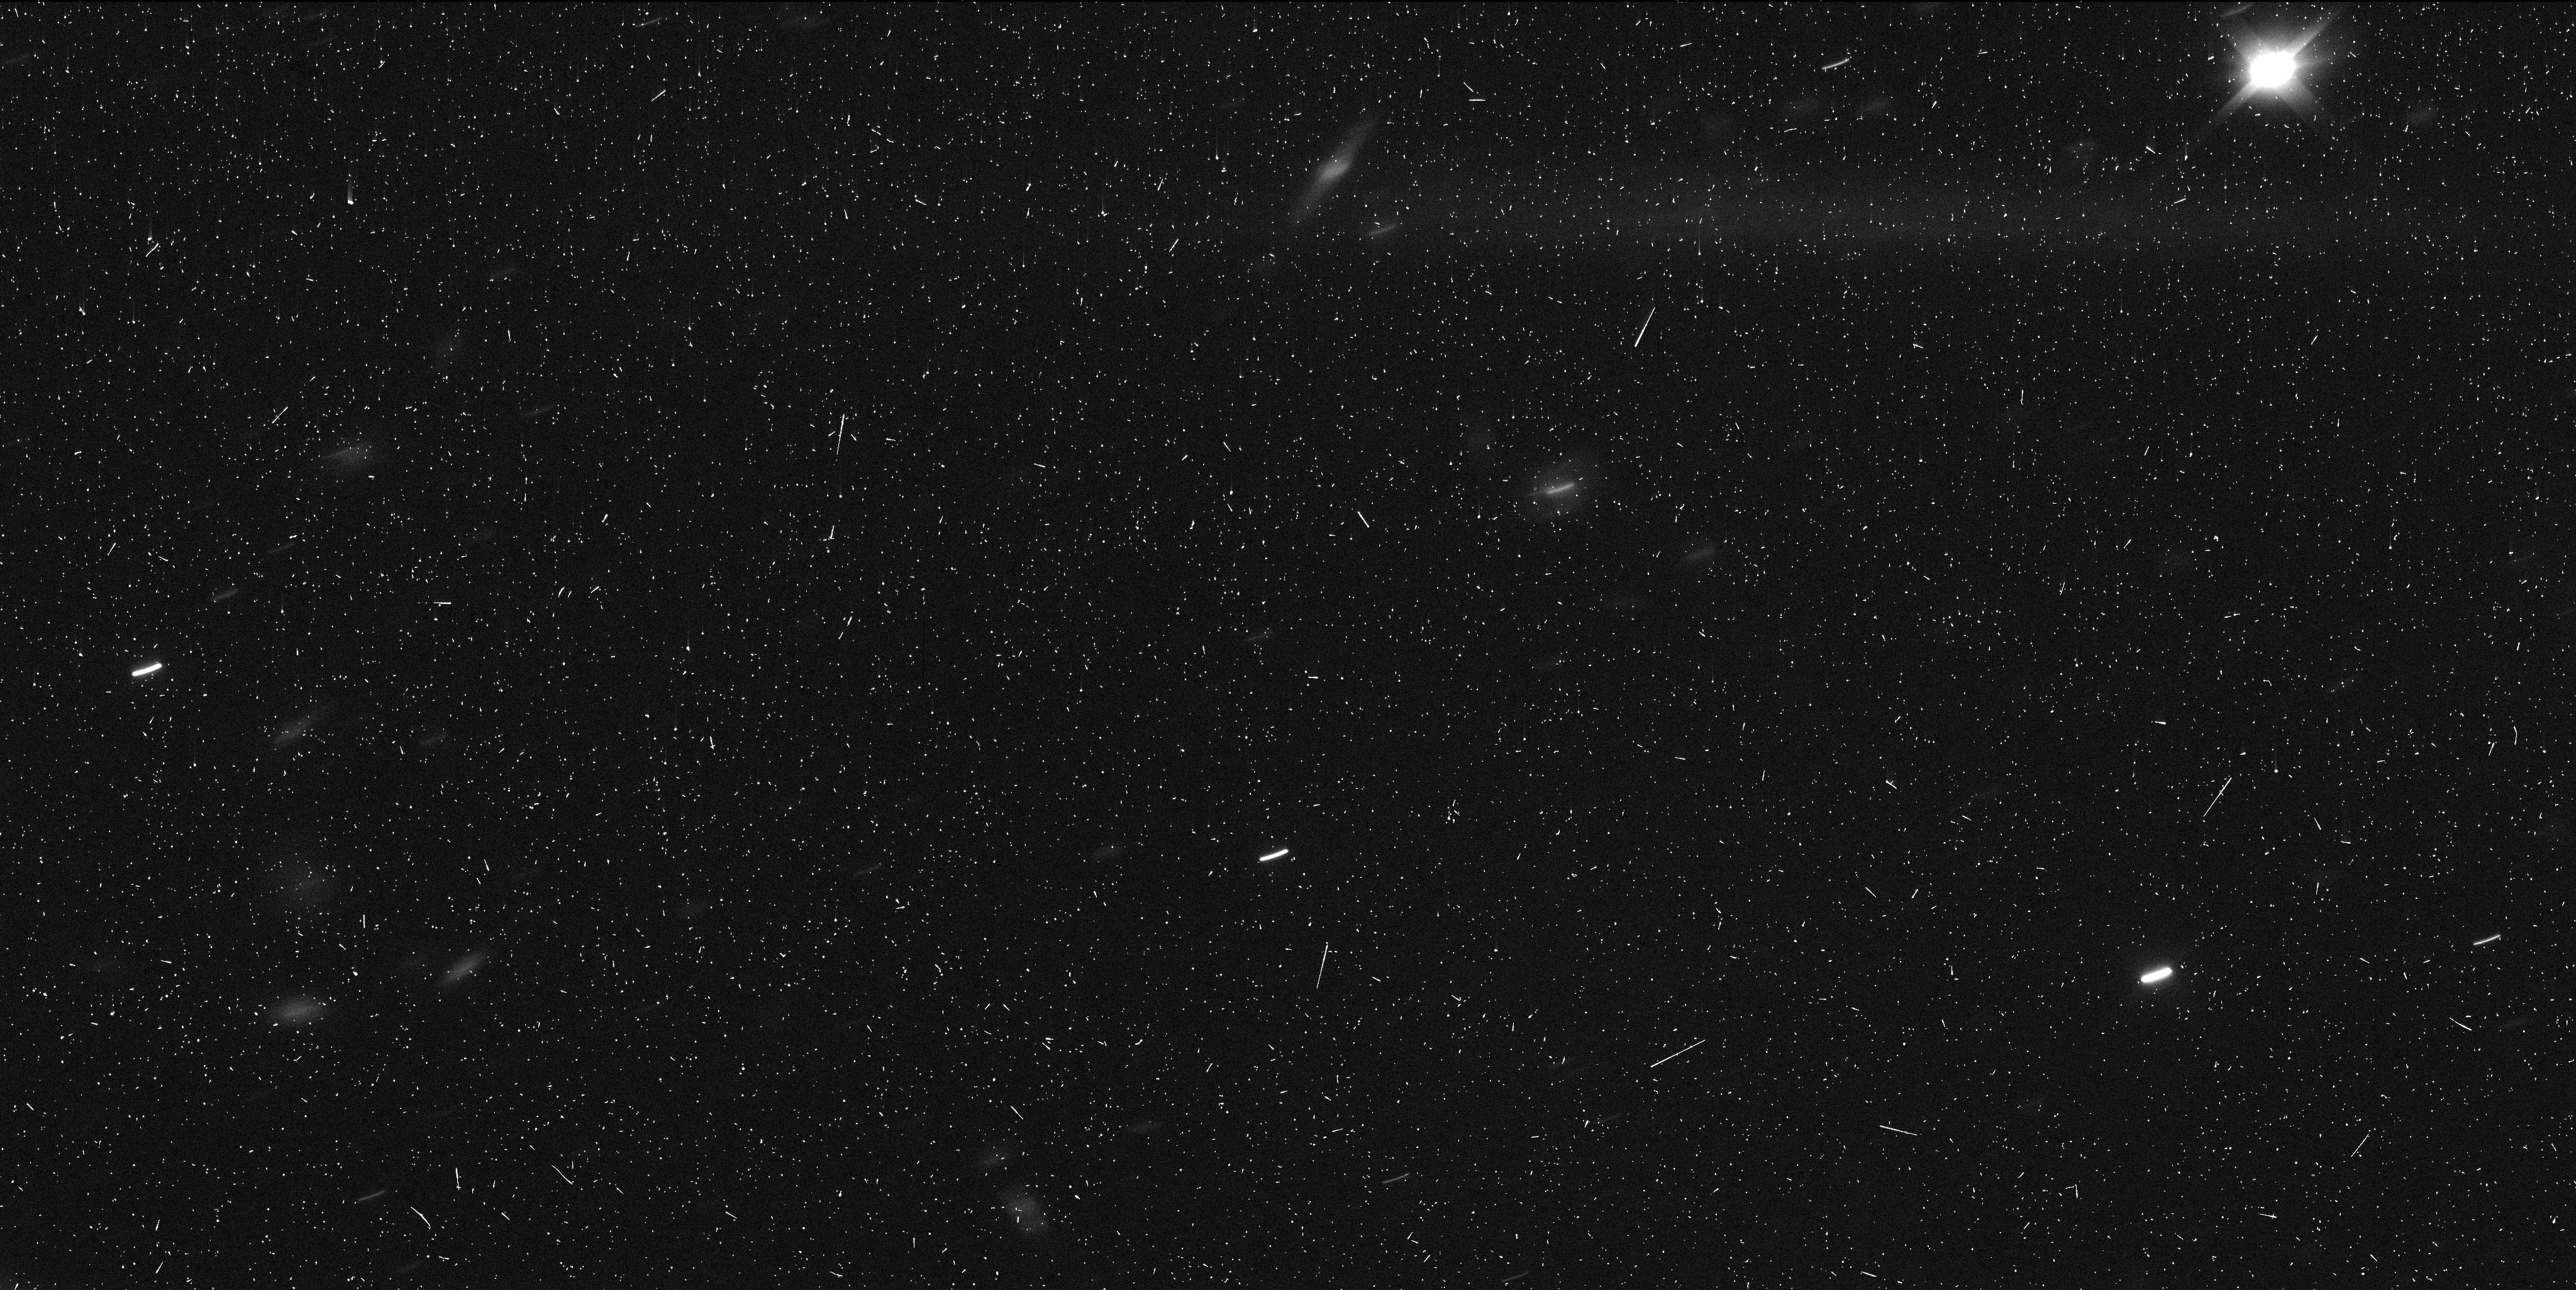
Target: OUMUAMUA. Instrument: WFC3/UVIS. Filter: F350LP. Exposure: 6 min. Observation ID: idrk06l3q

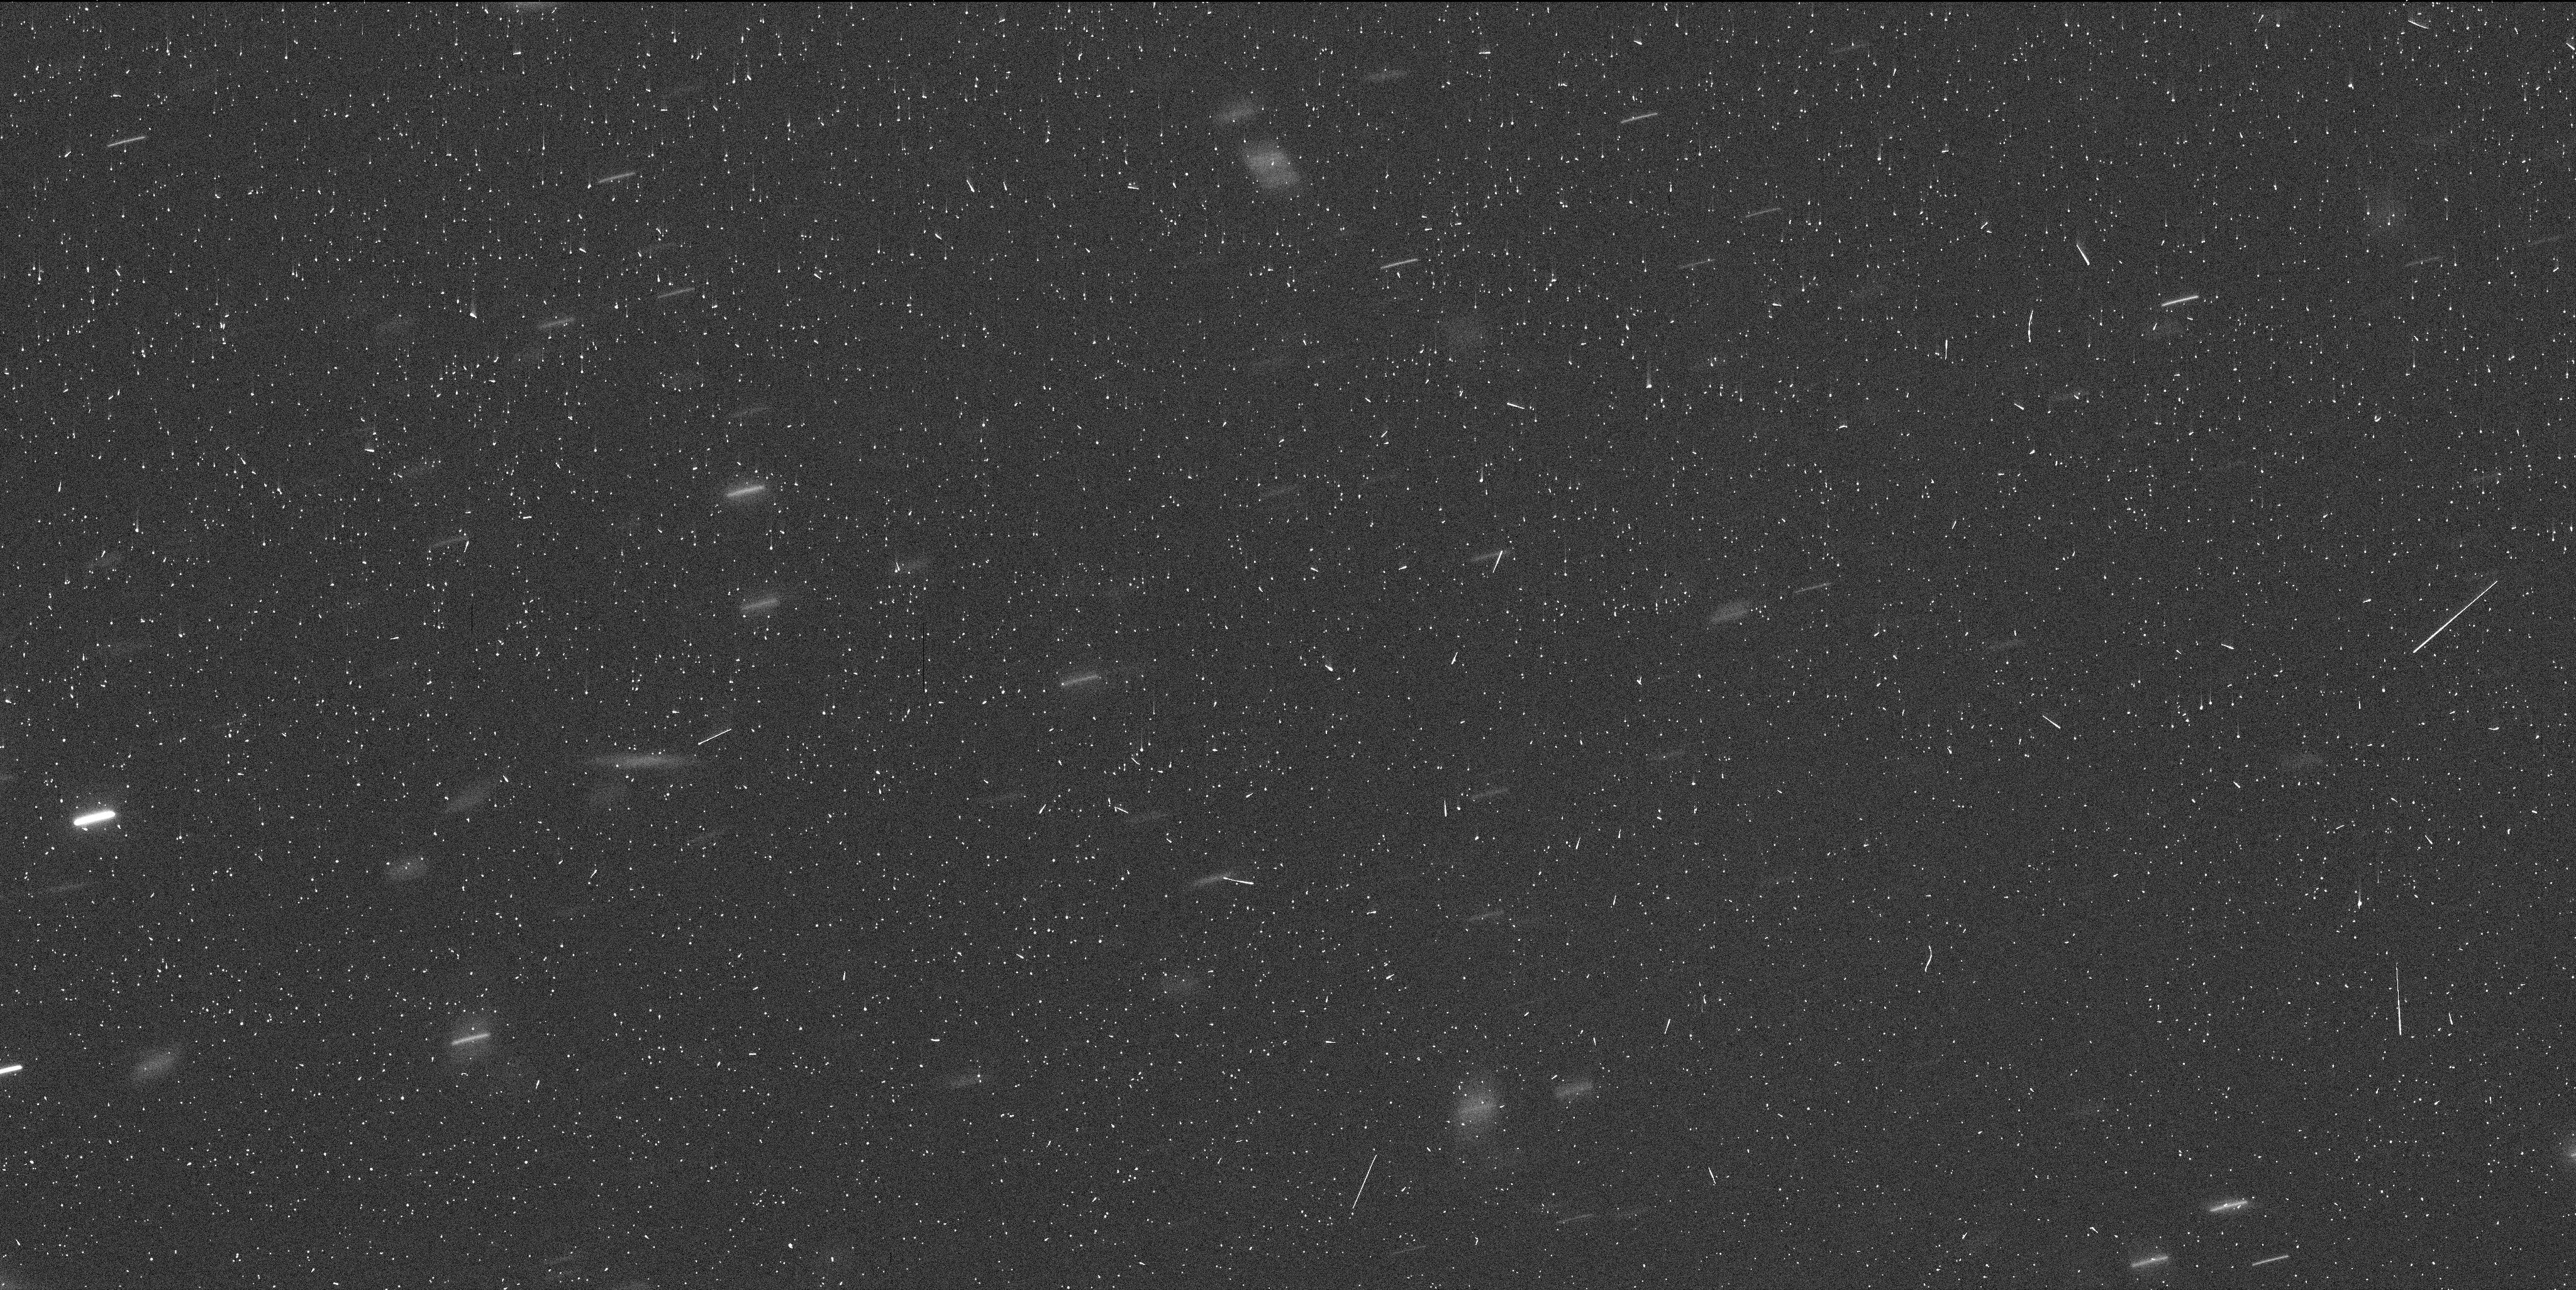
Target: OUMUAMUA. Instrument: WFC3/UVIS. Filter: F350LP. Exposure: 6 min. Observation ID: idrk07laq

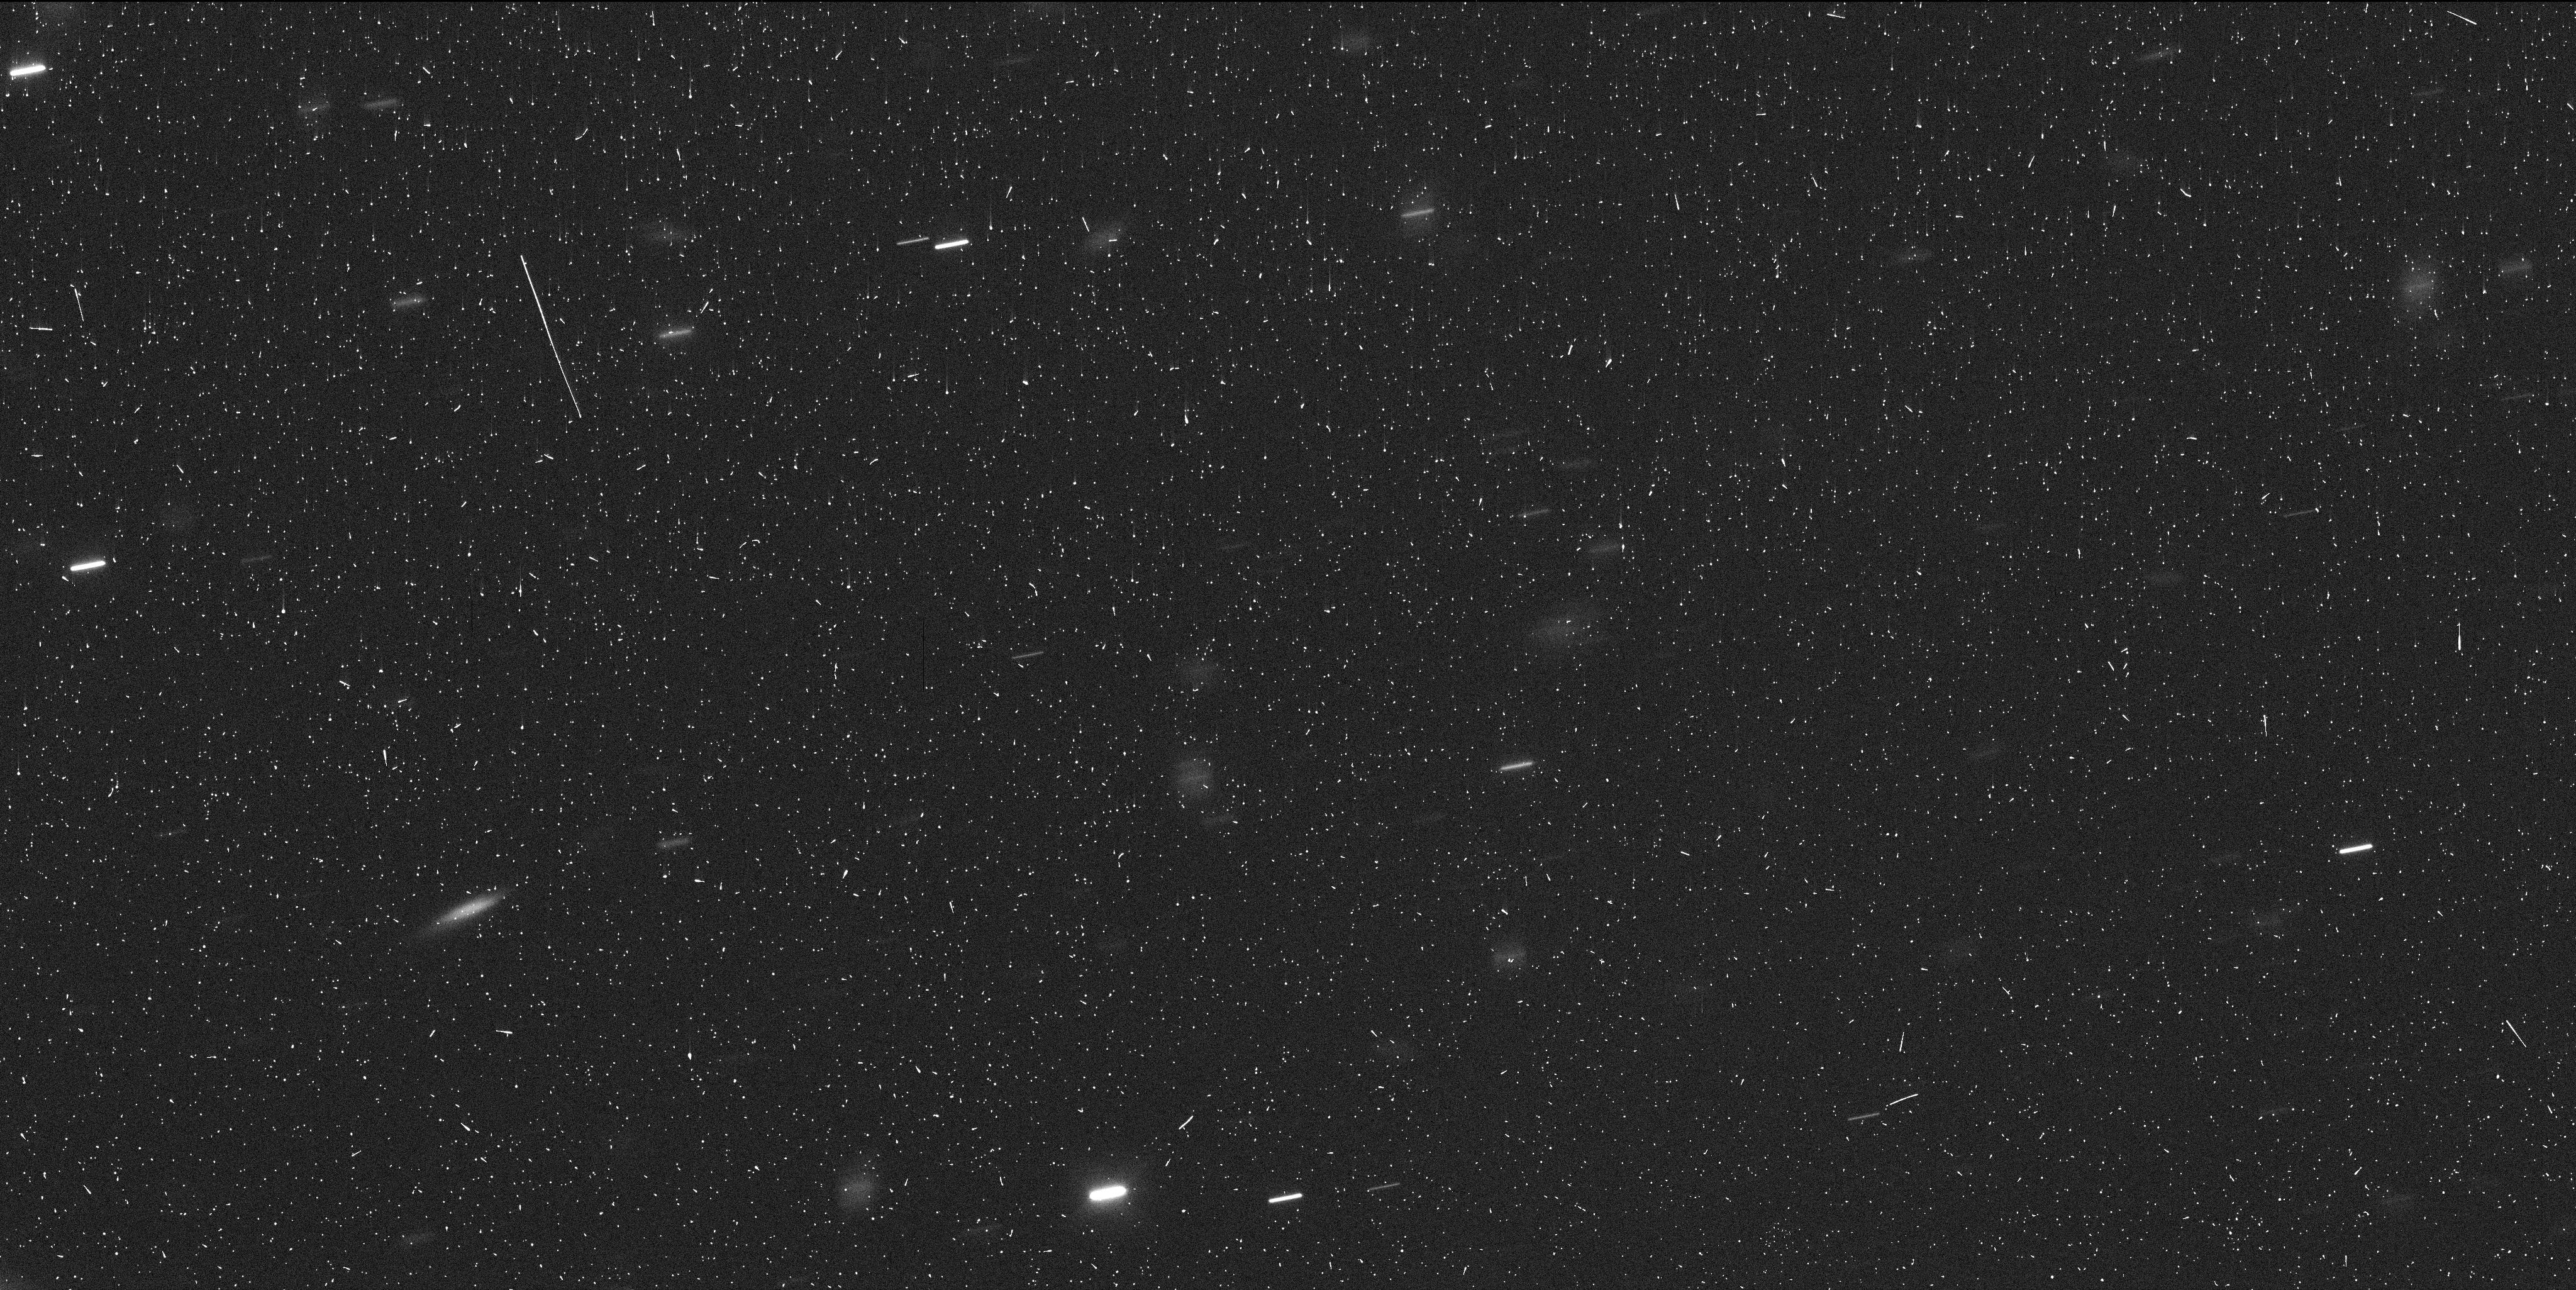
Target: OUMUAMUA. Instrument: WFC3/UVIS. Filter: F350LP. Exposure: 6 min. Observation ID: idrk09lyq

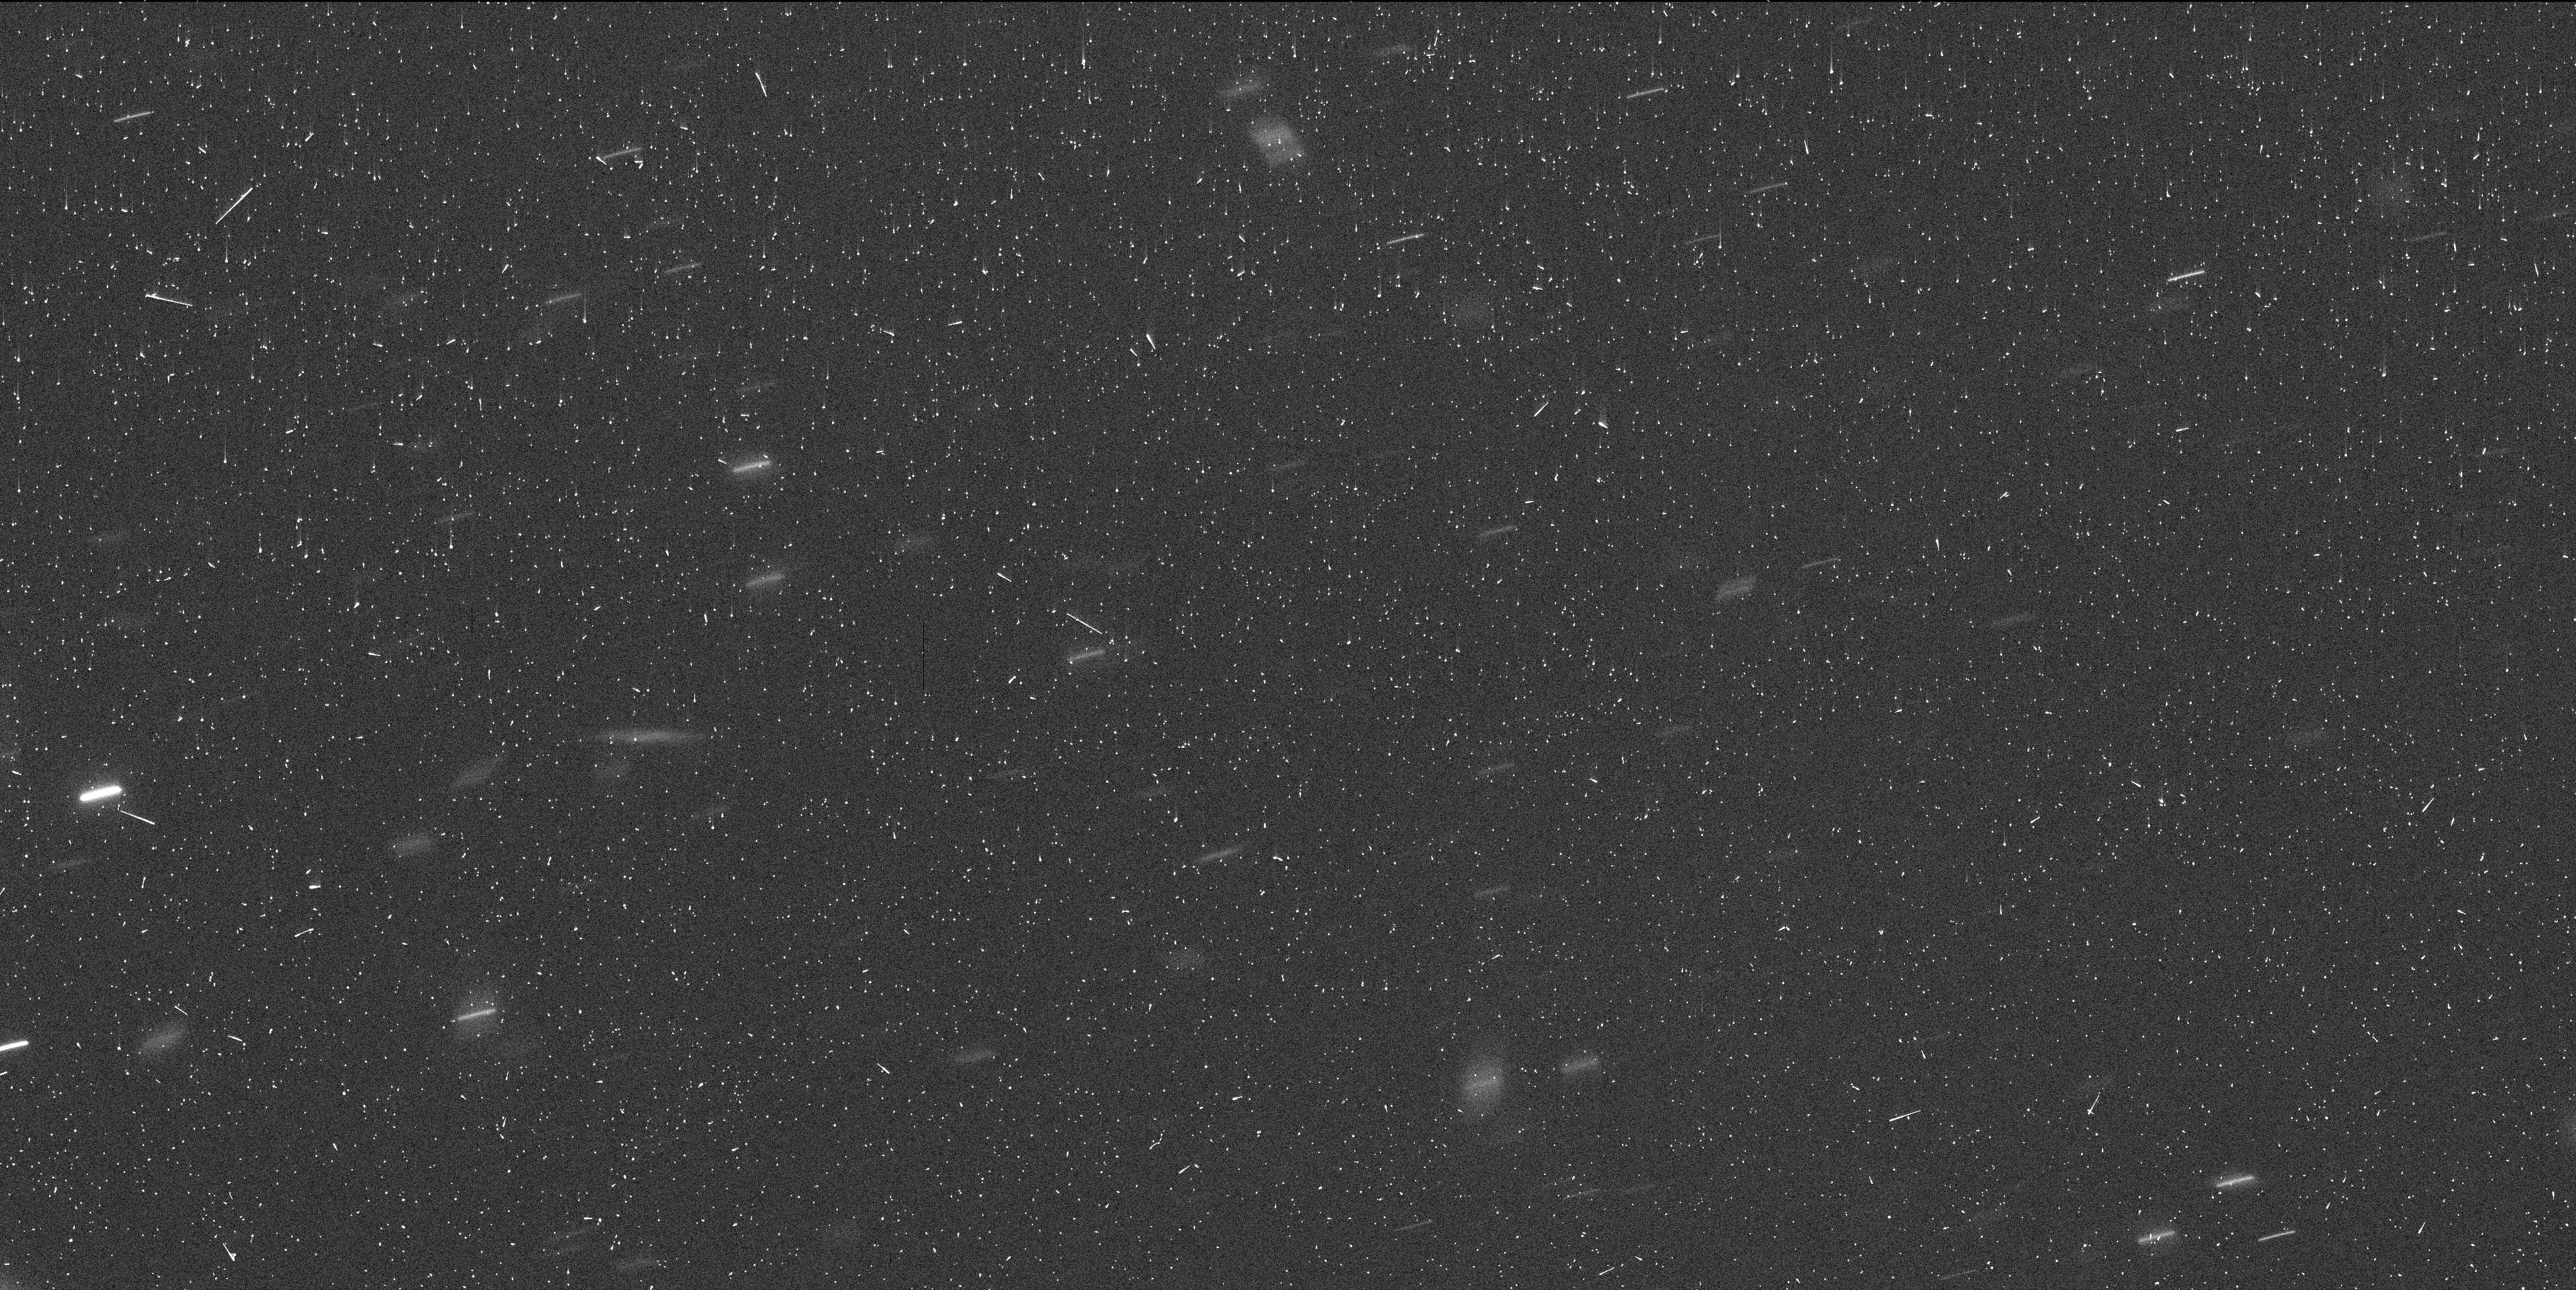
Target: OUMUAMUA. Instrument: WFC3/UVIS. Filter: F350LP. Exposure: 6 min. Observation ID: idrk08llq

Which way home? Finding the origin of our Solar Systems first interstellar visitor (Part II)cd (PI: Meech, Karen J.)

We request four additional HST/WFC3/UVIS orbits of 1I/217 U1 ('Oumuamua), our Solar System's first interstellar visitor, in order to complete our DD program 15405. Our science goal is to obtain precise astrometry along an extended arc length in order to identify the region from which this object originated. Since the rotational light curve of 'Oumuamua shows variations of as much as 2.5 mag in brightness, a secure detection in the HST single exposures needed to maximize astrometric precision can only be assured in observations conducted at light curve maximum. However, we and other teams have recently determined that `Oumuamua is in a state of excited rotation and that, contrary to our intial expectations, we cannot predict the rotational phase in early January from existing data. We thus request four additional HST orbits that will allow us to sample `Oumuamua's light curve at multiple rotation phases, thereby ensuring that program 15405 will obtain a secure, final detection of our target that is crucial for this program to achieve its scientific objective.